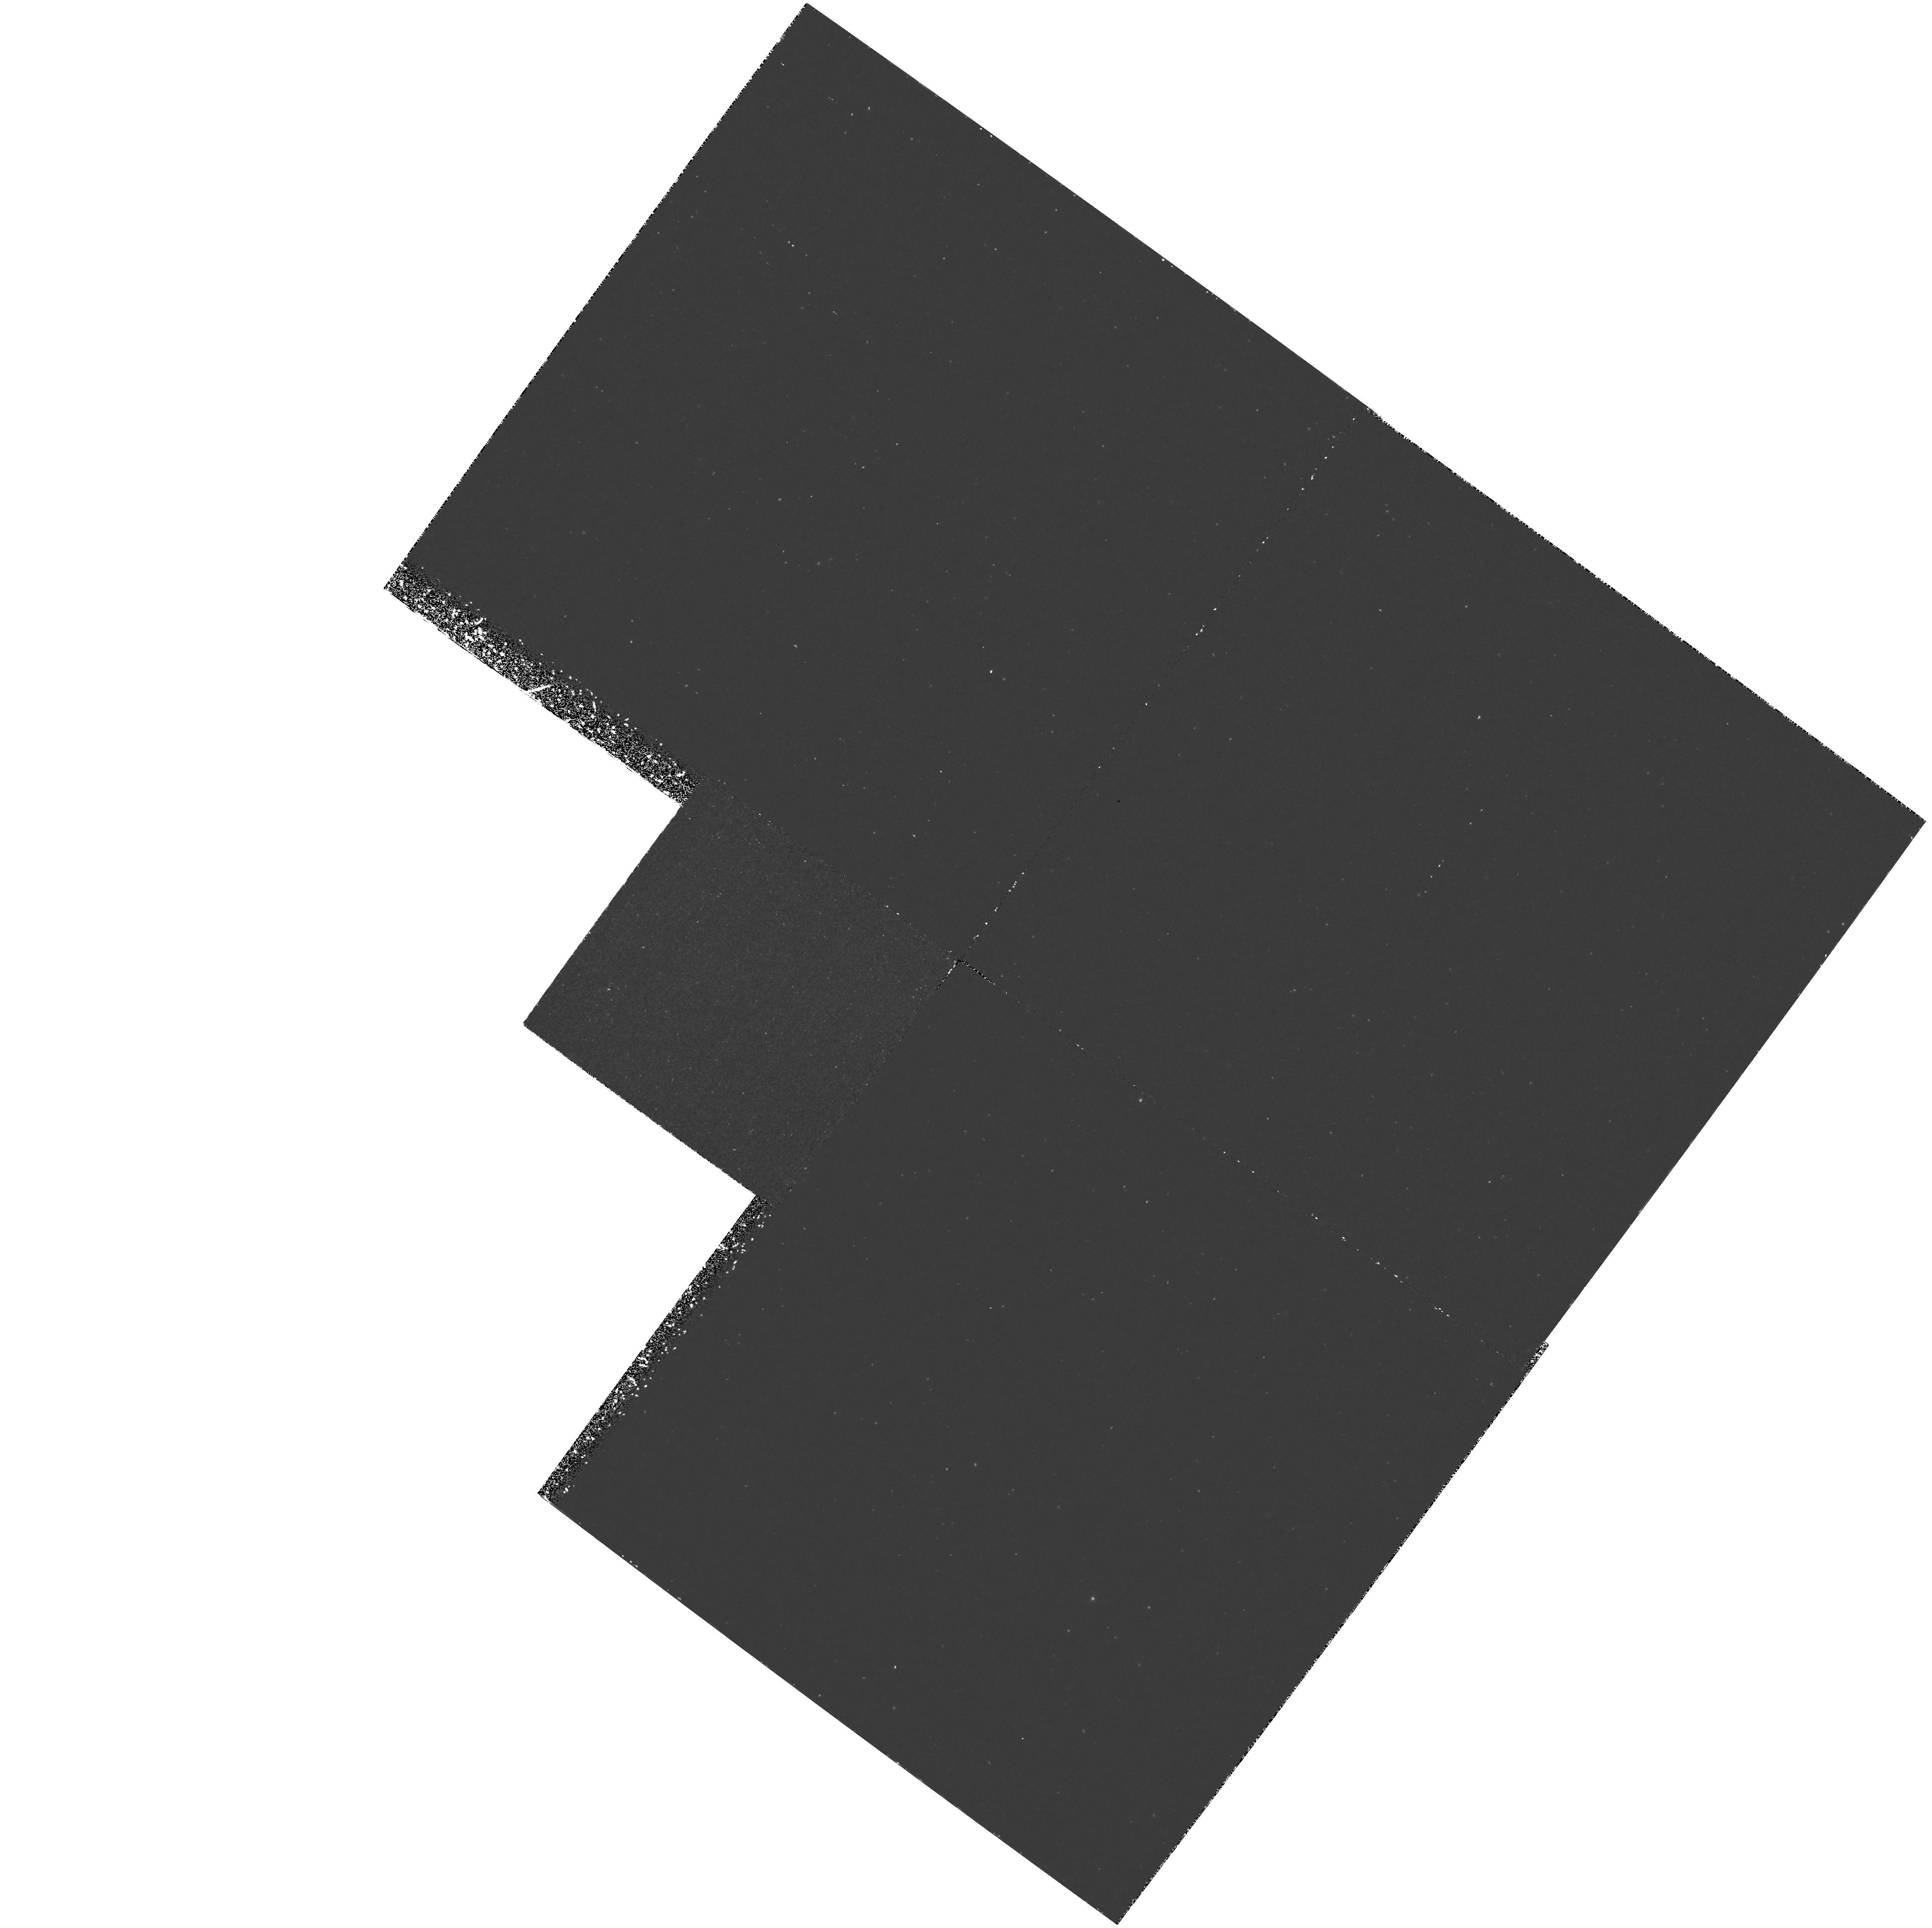
Target: NGC224. Instrument: WFPC2/PC. Filter: F170W. Exposure: 3 h. Observation ID: hst_6255_01_wfpc2_pc_f170w_u31k01

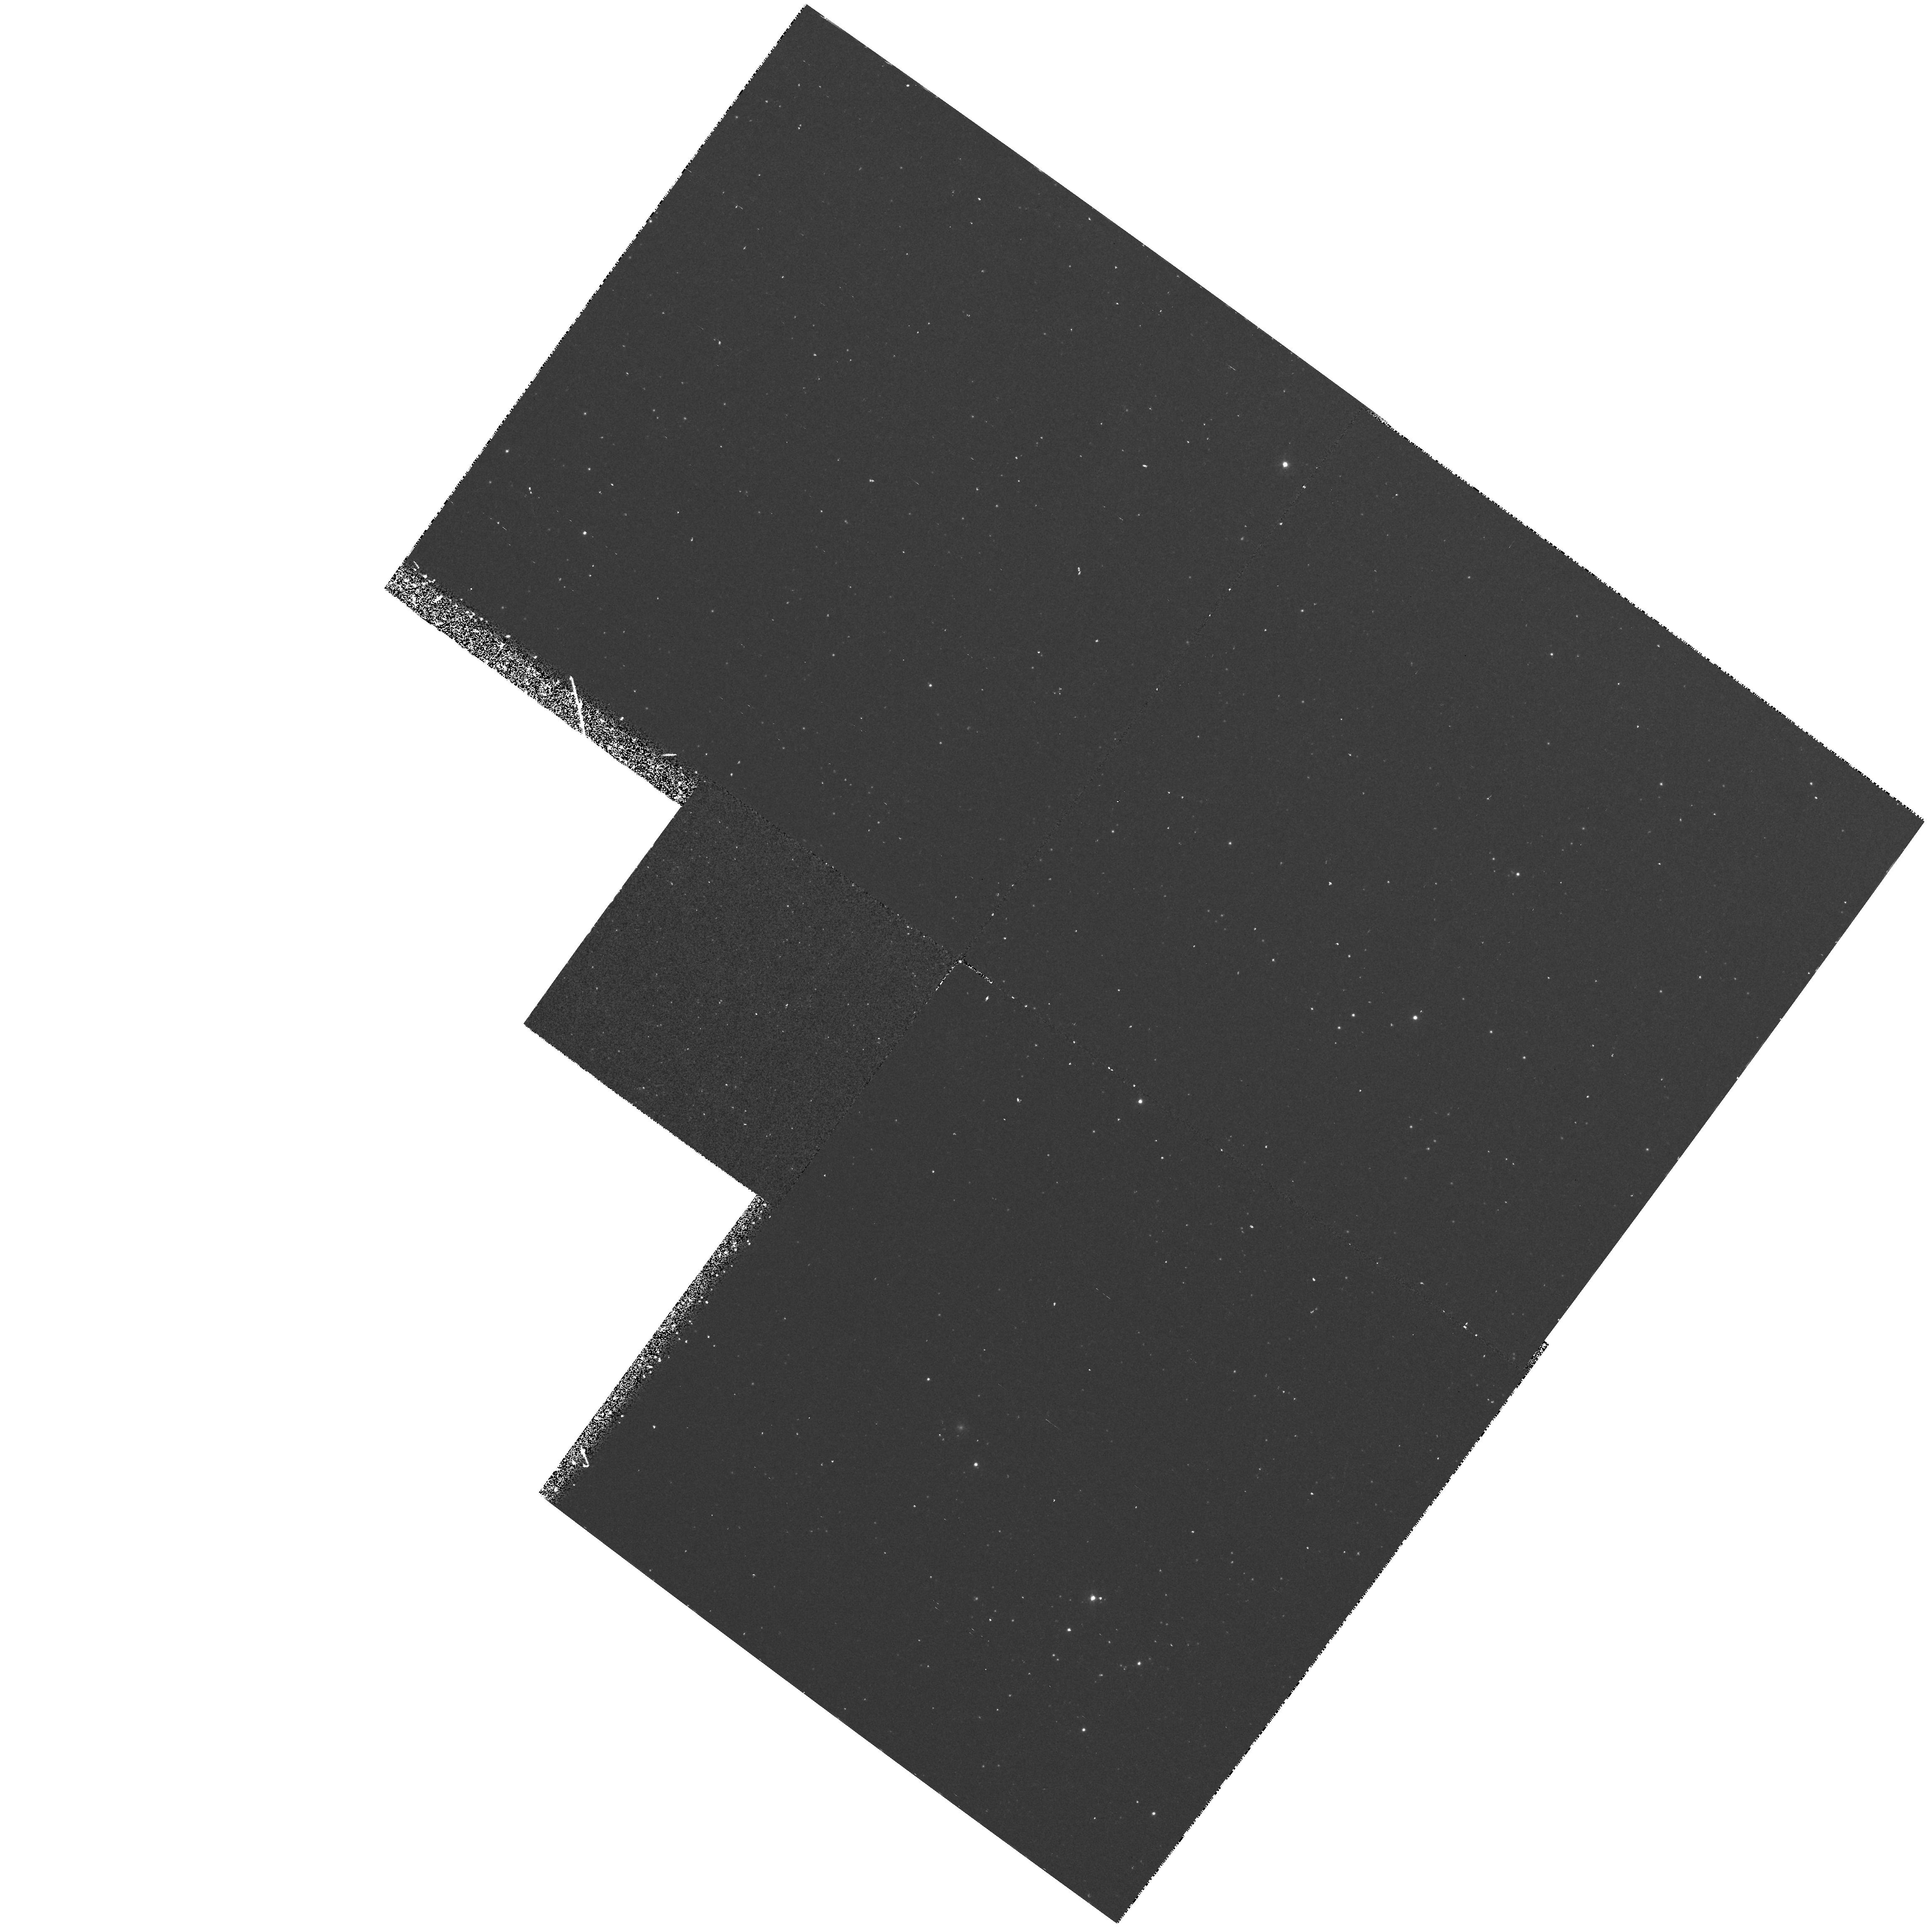
Target: NGC224. Instrument: WFPC2/PC. Filter: F300W. Exposure: 43 min. Observation ID: hst_6255_01_wfpc2_pc_f300w_u31k01

Long-Slit Spectroscopy of the Center of M31 (PI: King, Ivan R.)

Spectra from 3600-5400A will be taken with the FOC long-slit spectrograph laid across the two central brightness peaks of M31, to study the rotational velocity and the velocity dispersion as a function of position. The central arcsec will be well enough exposed to yield good-S/N spectra that are only 1 pixel (28 mas) high; farther out, successive rows will be averaged. The aim is to get a high-spatial-resolution rotation curve and also to get velocity dispersion as a function of position. Parallel WFPC2 exposures will yield population information at the edge of the bulge.